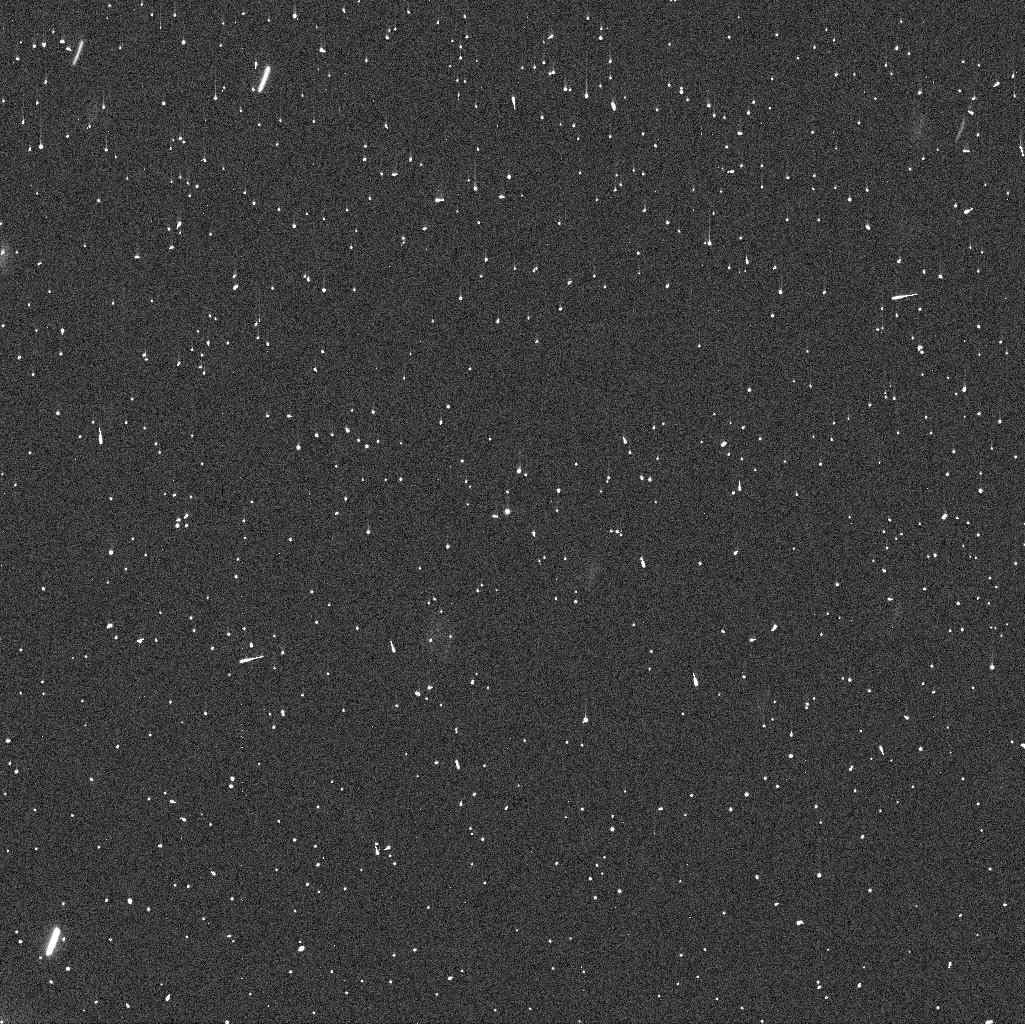
Target: 288P
Instrument: WFC3/UVIS
Filter: F606W
Exposure: 4 min
Observation ID: idsr03vvq

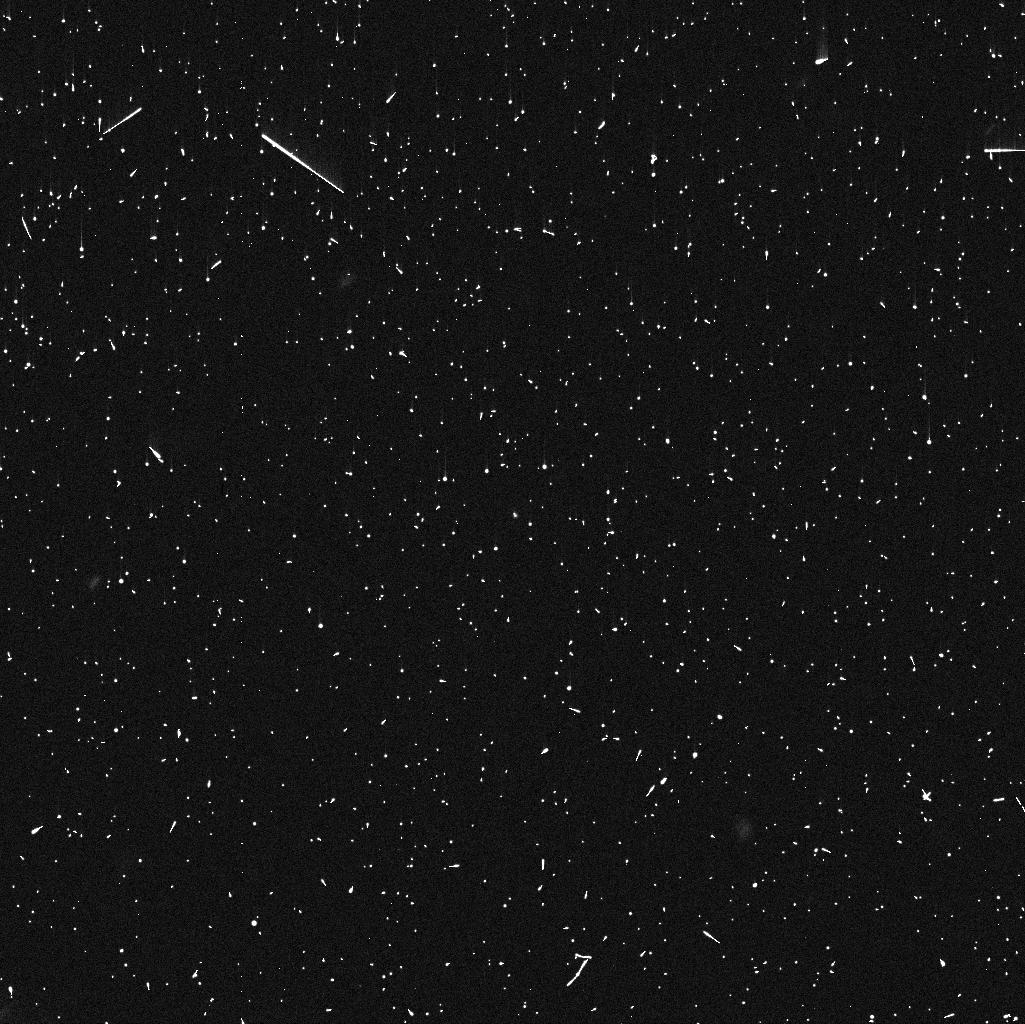
Target: 288P
Instrument: WFC3/UVIS
Filter: F606W
Exposure: 4 min
Observation ID: idsr02d7q

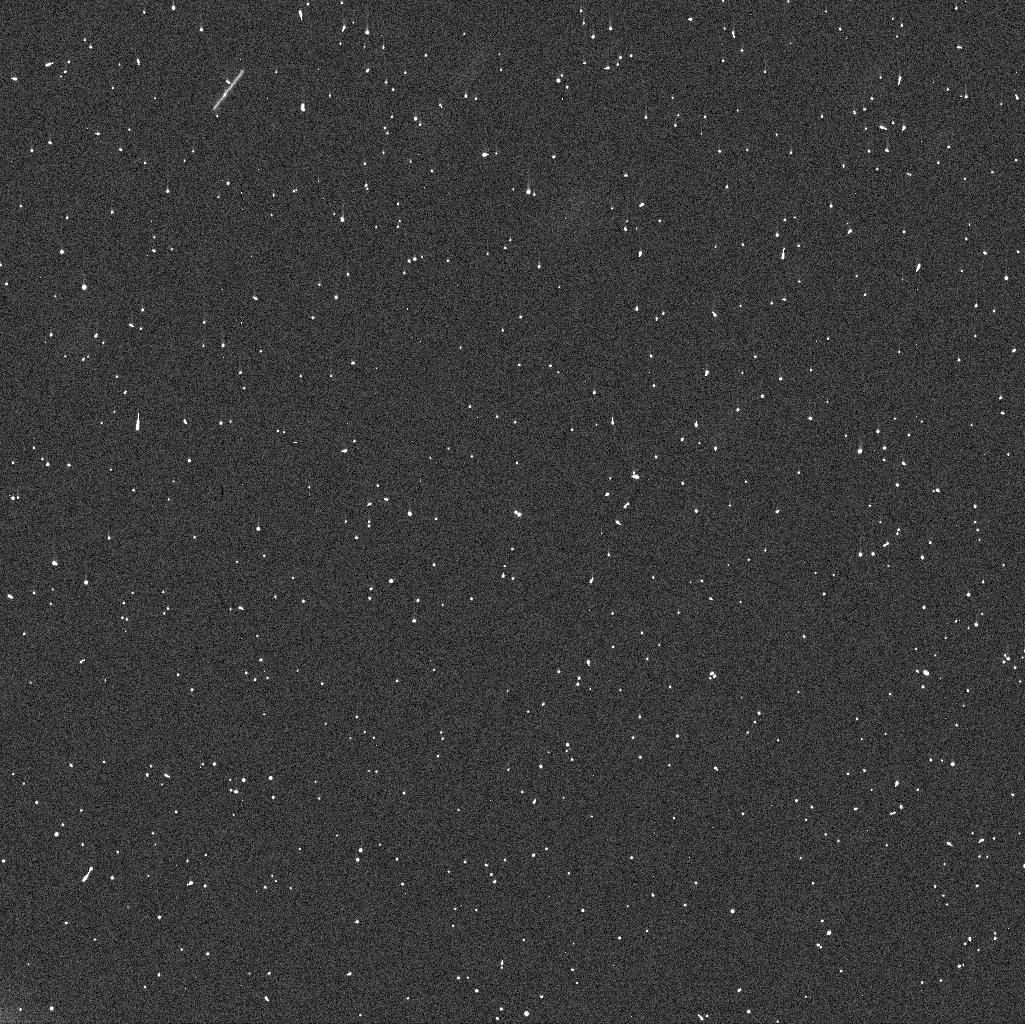
Target: 288P
Instrument: WFC3/UVIS
Filter: F606W
Exposure: 4 min
Observation ID: idsr01i8q

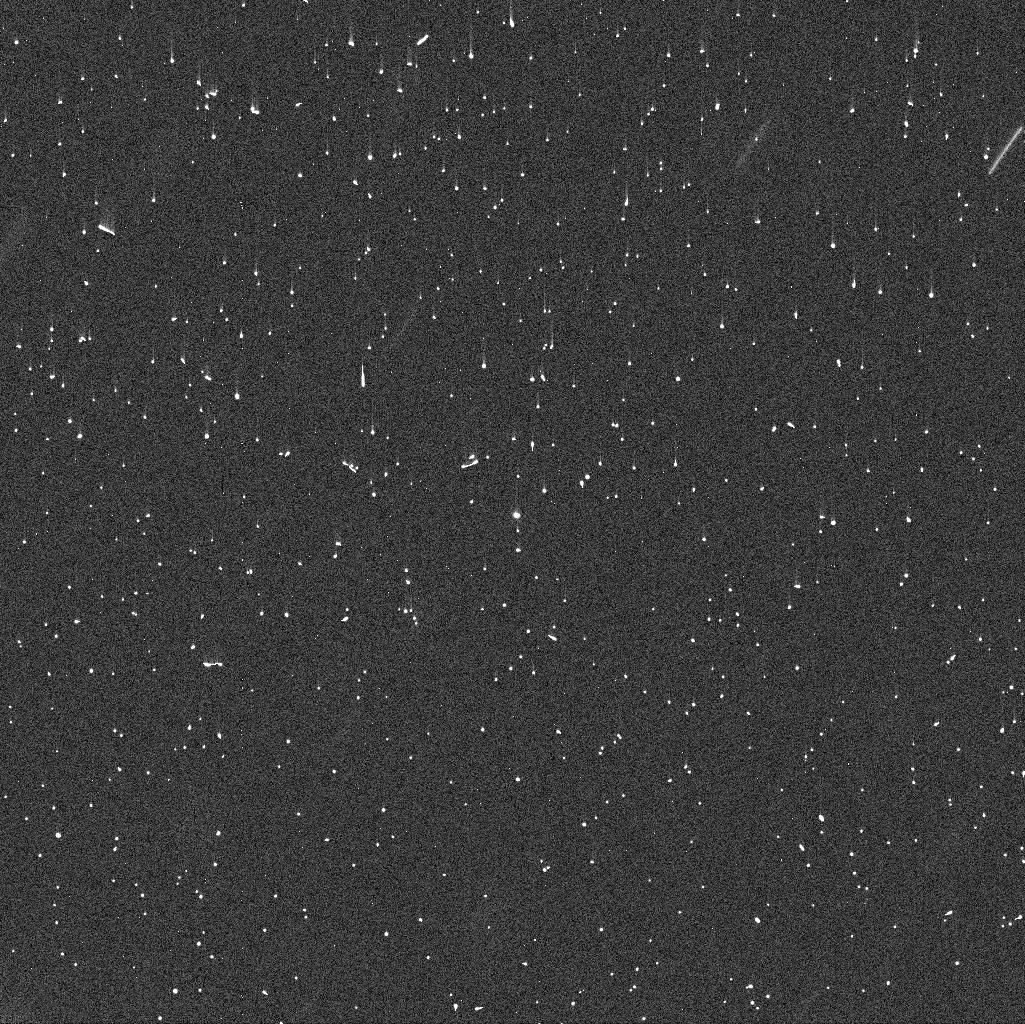
Target: 288P
Instrument: WFC3/UVIS
Filter: F606W
Exposure: 4 min
Observation ID: idsr04dxq

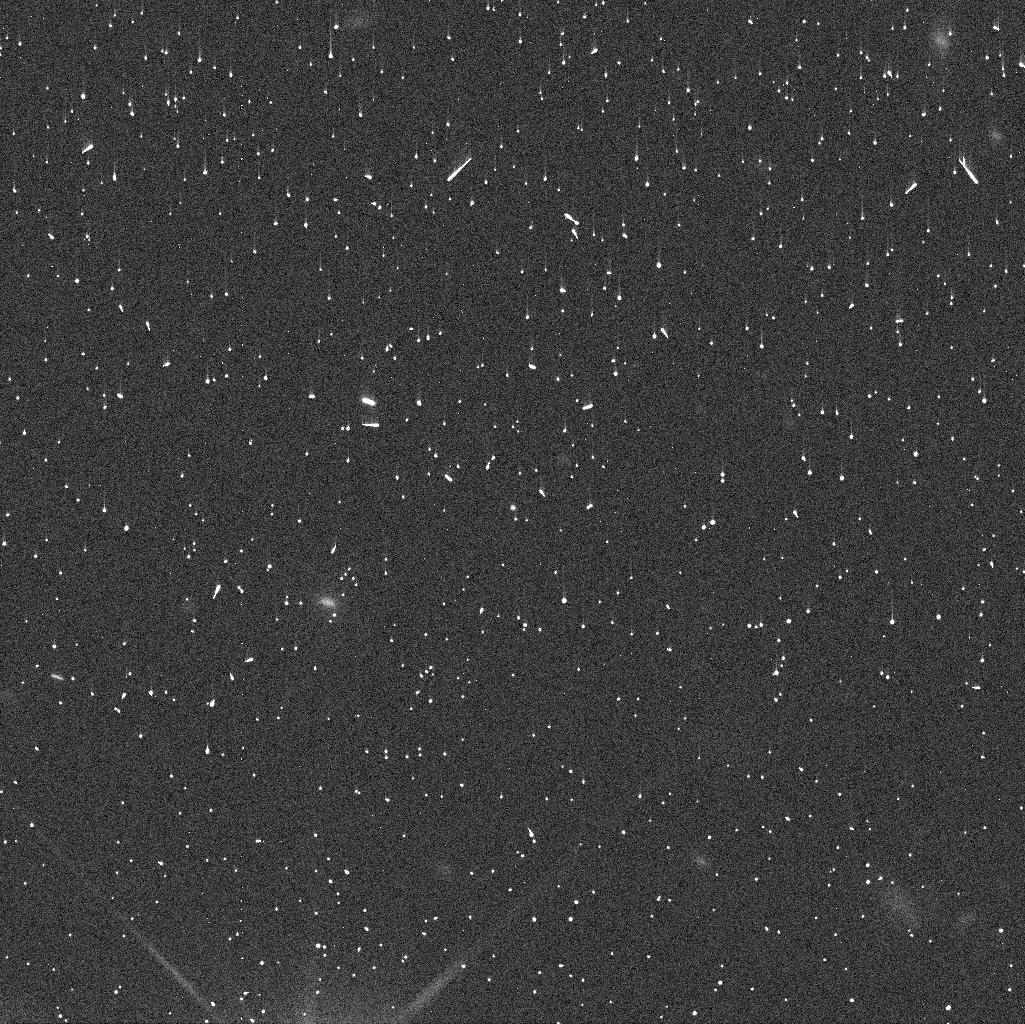
Target: 288P
Instrument: WFC3/UVIS
Filter: F606W
Exposure: 4 min
Observation ID: idsr05xyq

The orbital evolution of binary main-belt comet 288P/300163 (PI: Agarwal, Jessica)

We request 5 orbits of mid-cycle time, spaced at 50-day intervals between 2018, November and 2019, June, to continue studying the orbital evolution of the unique binary main-belt comet 288P/300163. HST/WFC3 observations from 2016/17 revealed that 288P is unusual due to its combination of nearly equal component size, wide separation, high eccentricity, and sublimation-driven activity. Possible formation scenarios include a collision, rotational break-up or a combination of both. The interrelation of activity and orbital evolution seems probable but is highly model-dependent and unconfirmed. In data from 2017/18, we find indications of a change of the orbital elements during the past year, which has significant consequences for modelling the past and future evolution of the system. We request renewed observations of 288P to investigate if the orbit change was induced by the several months of activity in 2016/17, or if the orbit keeps changing also without activity. In order to link the new data to those from previous arcs, the observations should start as soon as possible when 288P emerges from HST's solar exclusion zone in late October 2018, which is why we request mid-cycle time.